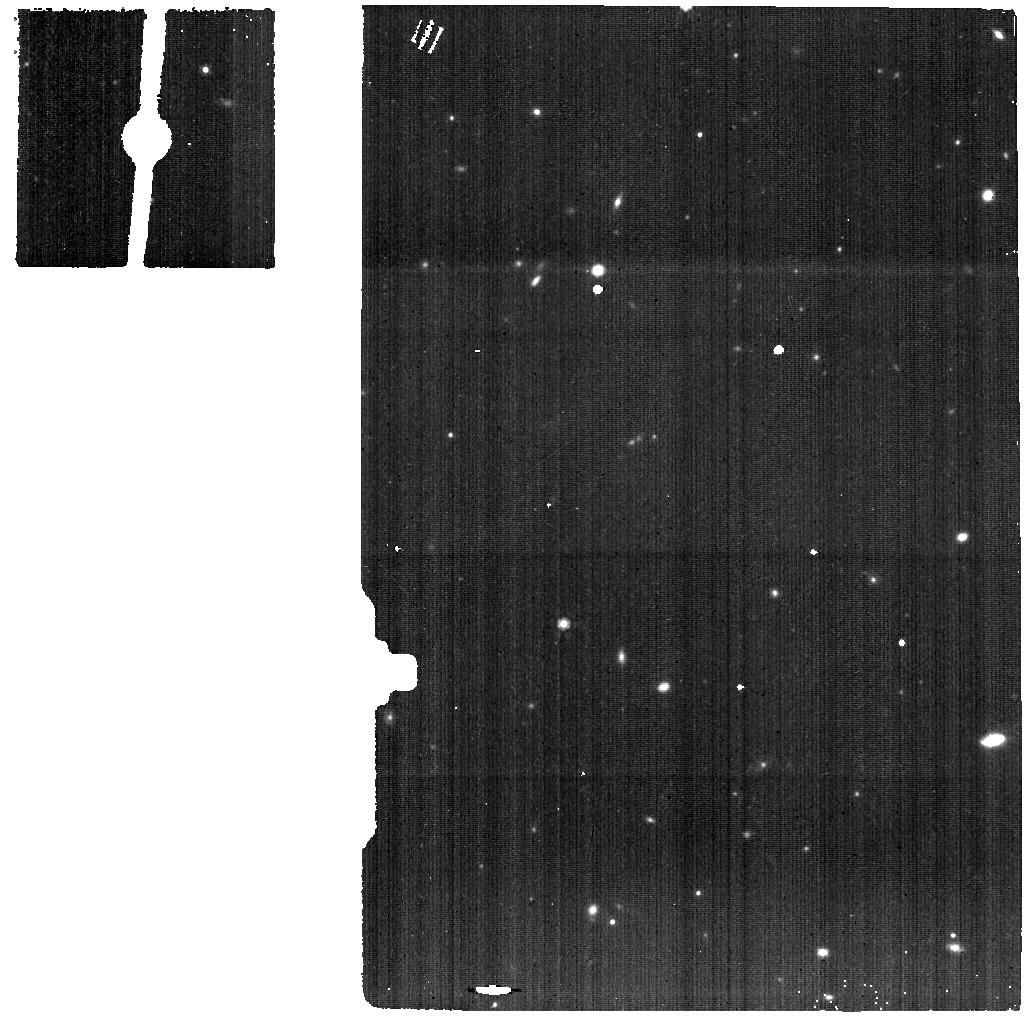
Target: SDSSJ1652-BG. Instrument: MIRI. Filter: F1000W. Exposure: 46 min. Observation ID: jw01335-o010_t009_miri_f1000w

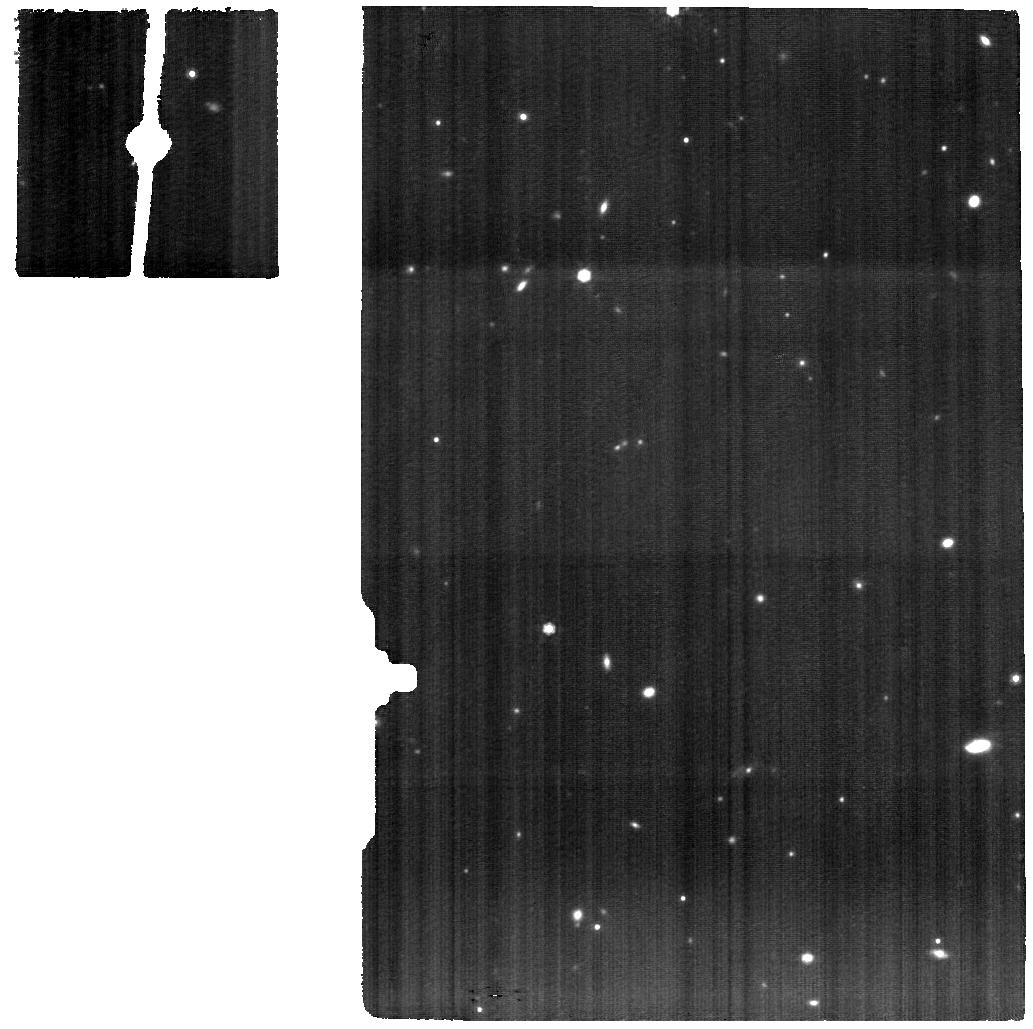
Target: SDSSJ1652-MIRI. Instrument: MIRI. Filter: F1000W. Exposure: 3.1 h. Observation ID: jw01335-o009_t008_miri_f1000w

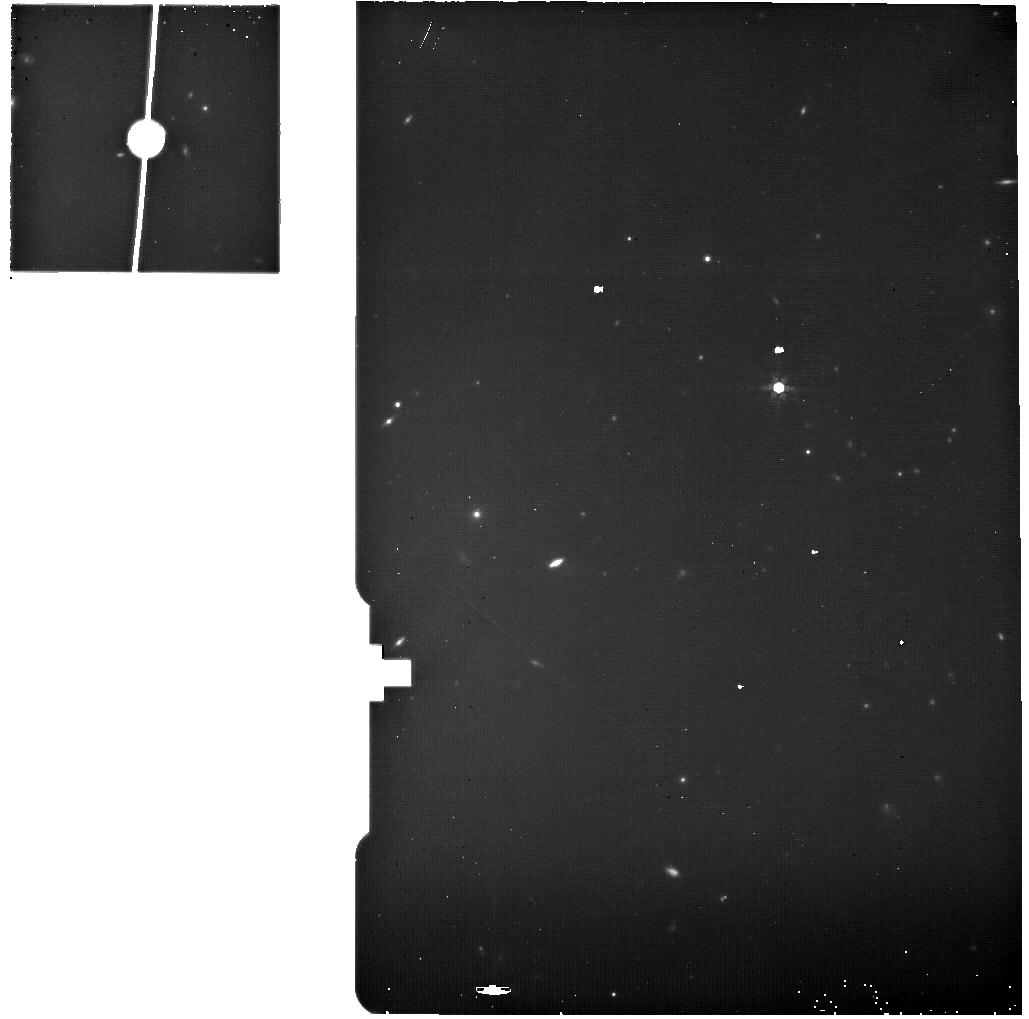
Target: F2M1106-BG. Instrument: MIRI. Filter: F770W. Exposure: 13 min. Observation ID: jw01335-o011_t003_miri_f770w

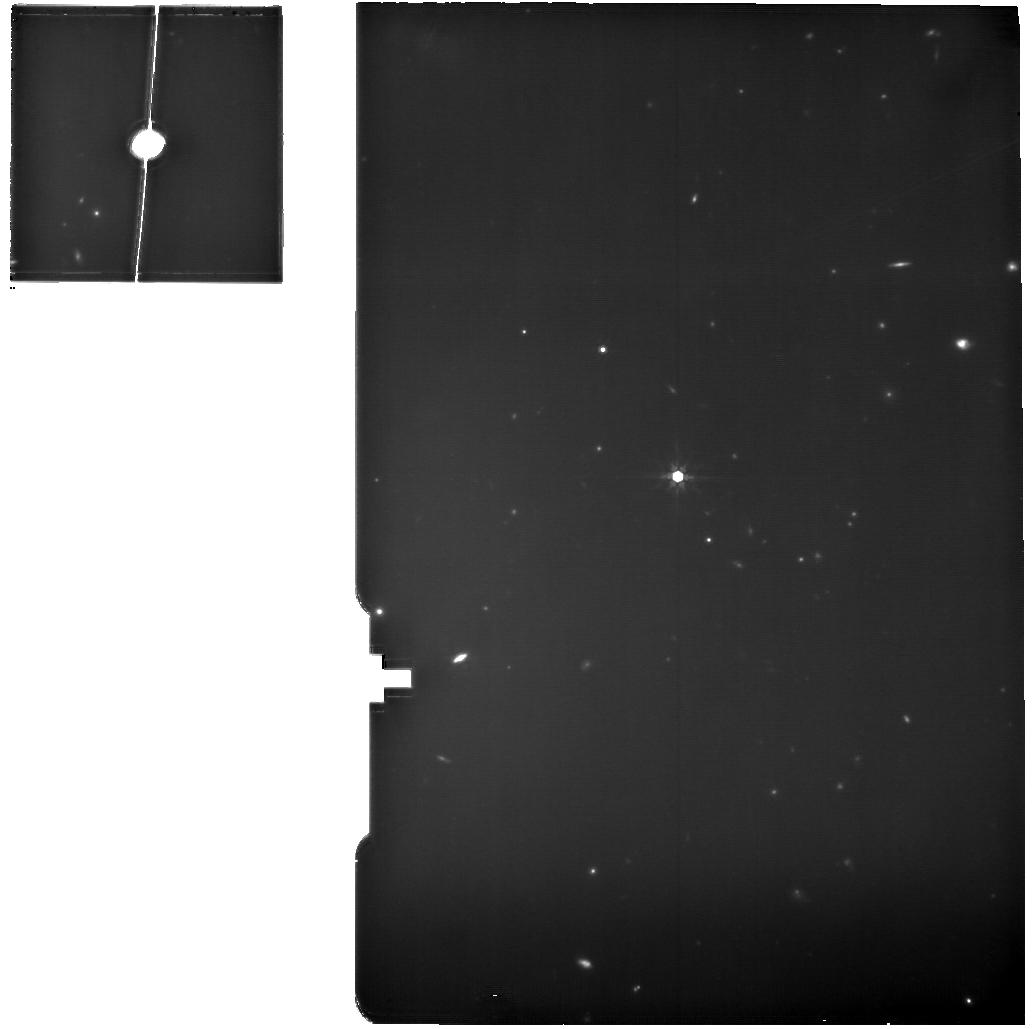
Target: F2M1106-MIRI. Instrument: MIRI. Filter: F770W. Exposure: 53 min. Observation ID: jw01335-o002_t002_miri_f770w

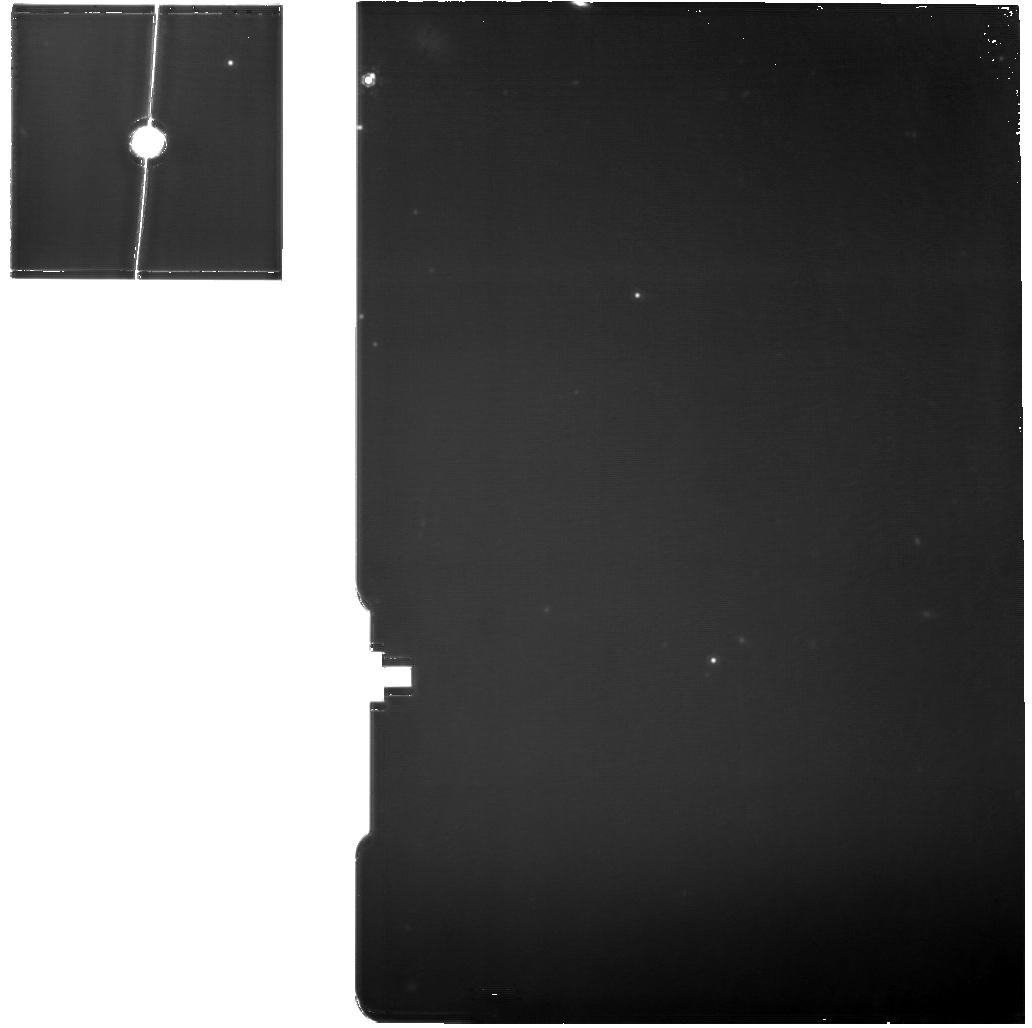
Target: XID2028-MIRI. Instrument: MIRI. Filter: F1130W. Exposure: 3.1 h. Observation ID: jw01335-o005_t005_miri_f1130w

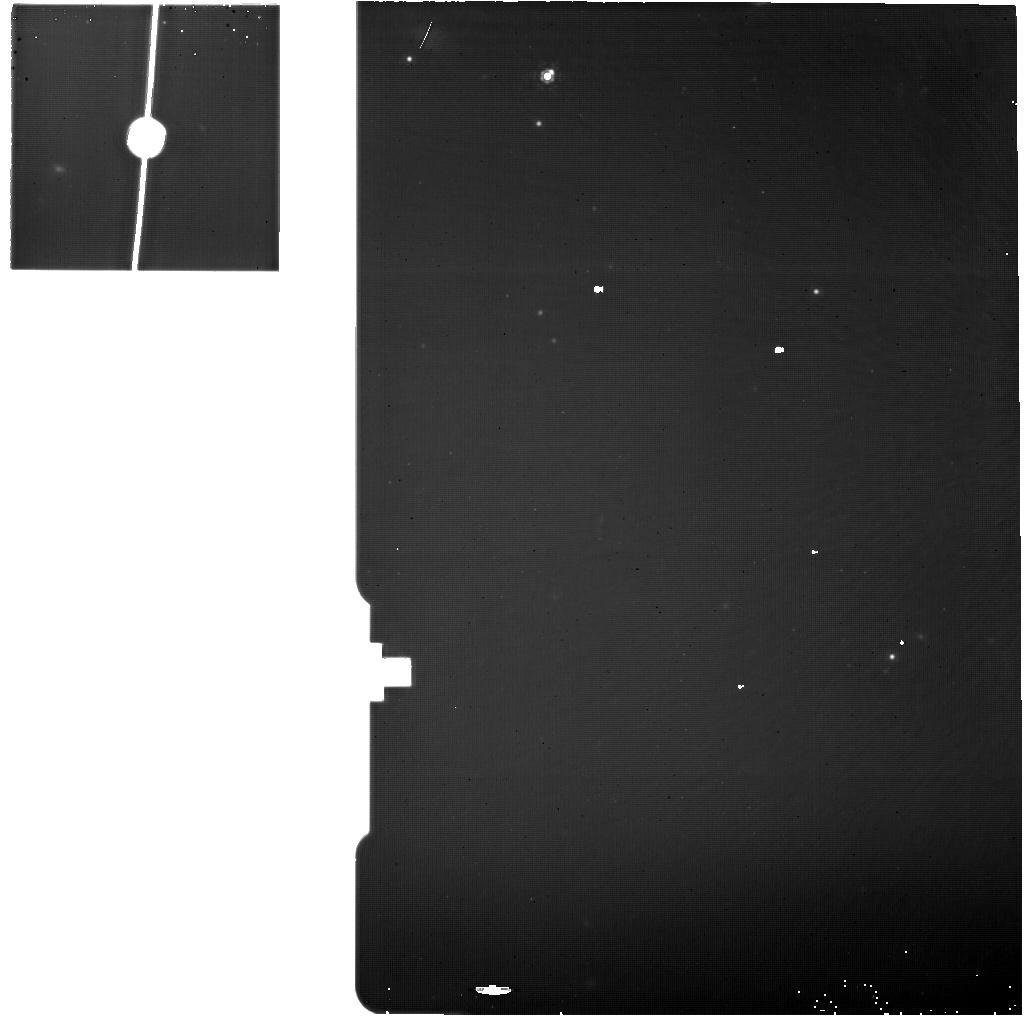
Target: XID2028-BG. Instrument: MIRI. Filter: F1130W. Exposure: 46 min. Observation ID: jw01335-o012_t006_miri_f1130w

Q-3D: Imaging Spectroscopy of Quasar Hosts with JWST Analyzed with a Powerful New PSF Decomposition and Spectral Analysis Package (PI: Wylezalek, Dominika)

In the last few years, optical and near-IR IFU observations from the ground have revolutionized extragalactic astronomy. The unprecedented infrared sensitivity, spatial resolution, and spectral coverage of the JWST IFUs will ensure high demand from the community. For a wide range of extragalactic phenomena (e.g. quasars, starbursts, supernovae, gamma ray bursts, tidal disruption events) and beyond (e.g. nebulae, debris disks around bright stars), PSF contamination will be an issue when studying the underlying extended emission. We propose to provide the community with a PSF decomposition and spectral analysis package for high dynamic range JWST IFU observations allowing the user to create science-ready maps of relevant spectral features. Luminous quasars, with their bright central source (quasar) and extended emission (host galaxy), are excellent test cases for this software. Quasars are also of high scientific interest in their own right as they are widely considered to be the main driver in regulating massive galaxy growth. JWST will revolutionize our understanding of black hole-galaxy co-evolution by allowing us to probe the stellar, gas, and dust components of nearby and distant galaxies, spatially and spectrally. We propose to use the IFU capabilities of NIRSpec and MIRI to study the impact of three carefully selected luminous quasars on their hosts. Our program will provide (1) a scientific dataset of broad interest that will serve as a pathfinder for JWST science investigations in IFU mode and (2) a powerful new data analysis tool that will enable frontier science for a wide swath of astrophysical research. NOI 137, PI: D. Wylezalek, Co-PI: S. Veilleux, N. Zakamska